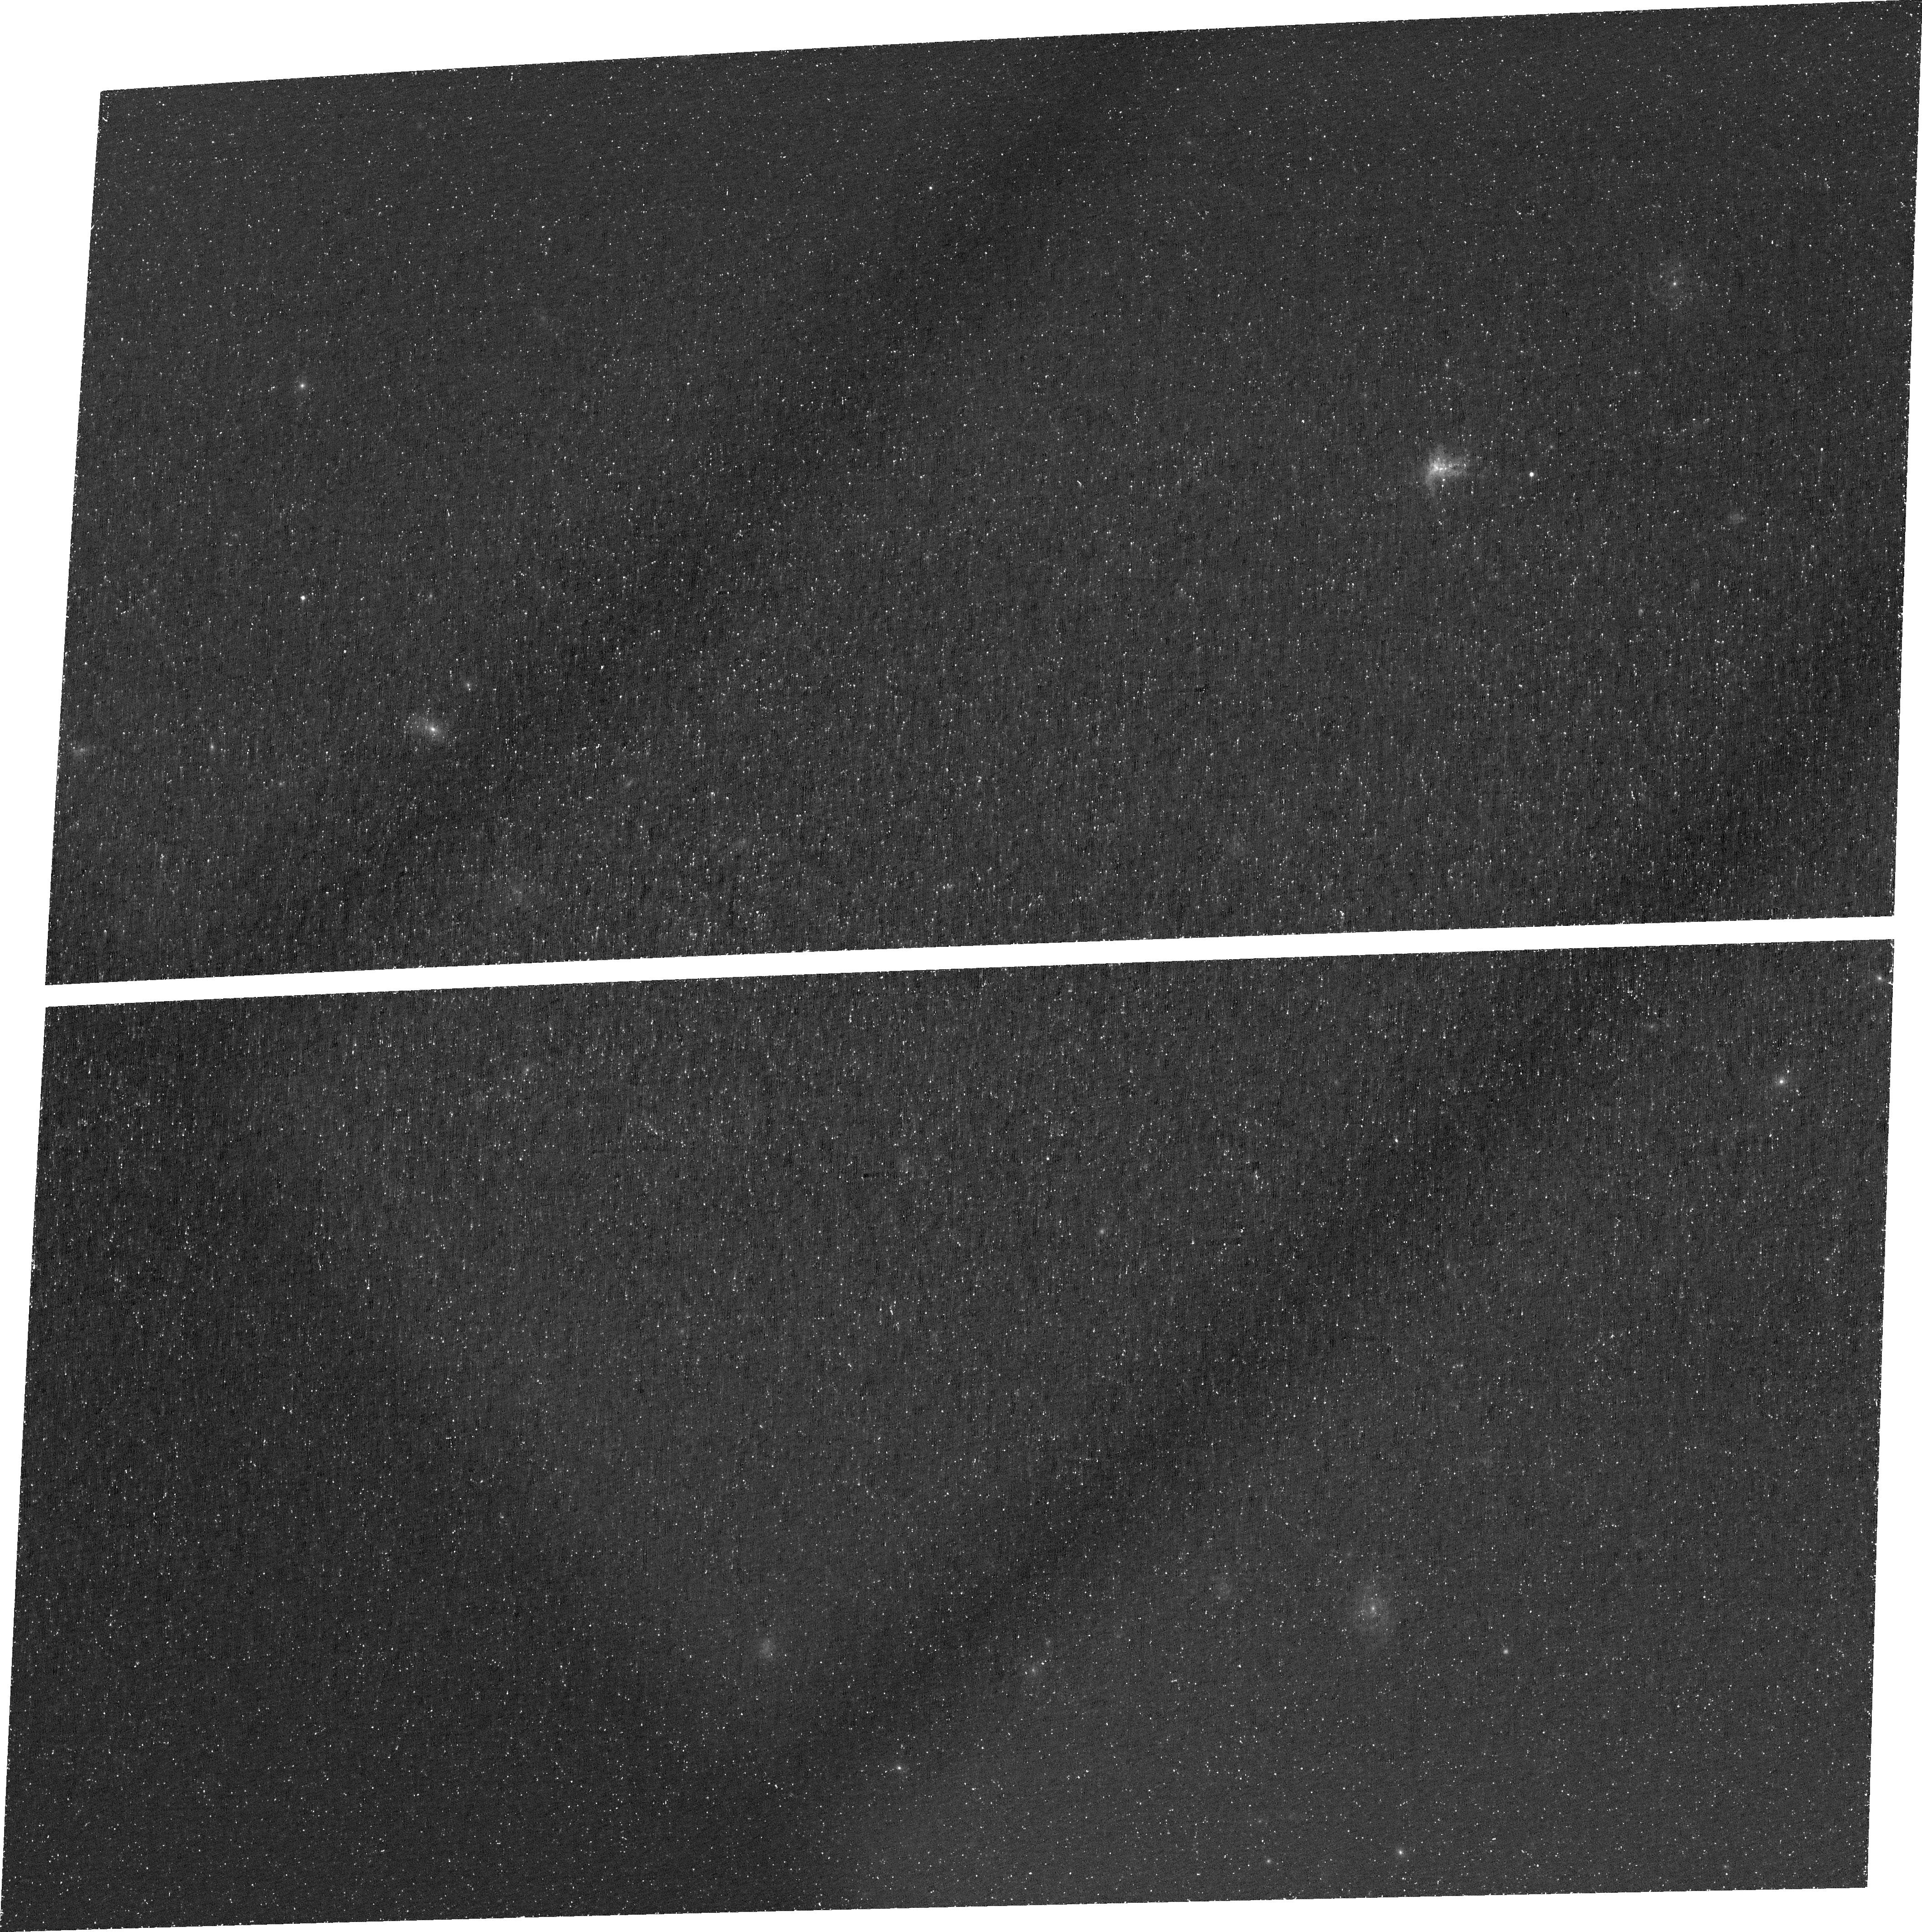
Target: RXJ1532.9+3021
Instrument: ACS/WFC
Filter: FR505N
Exposure: 1.5 h
Observation ID: jej301010

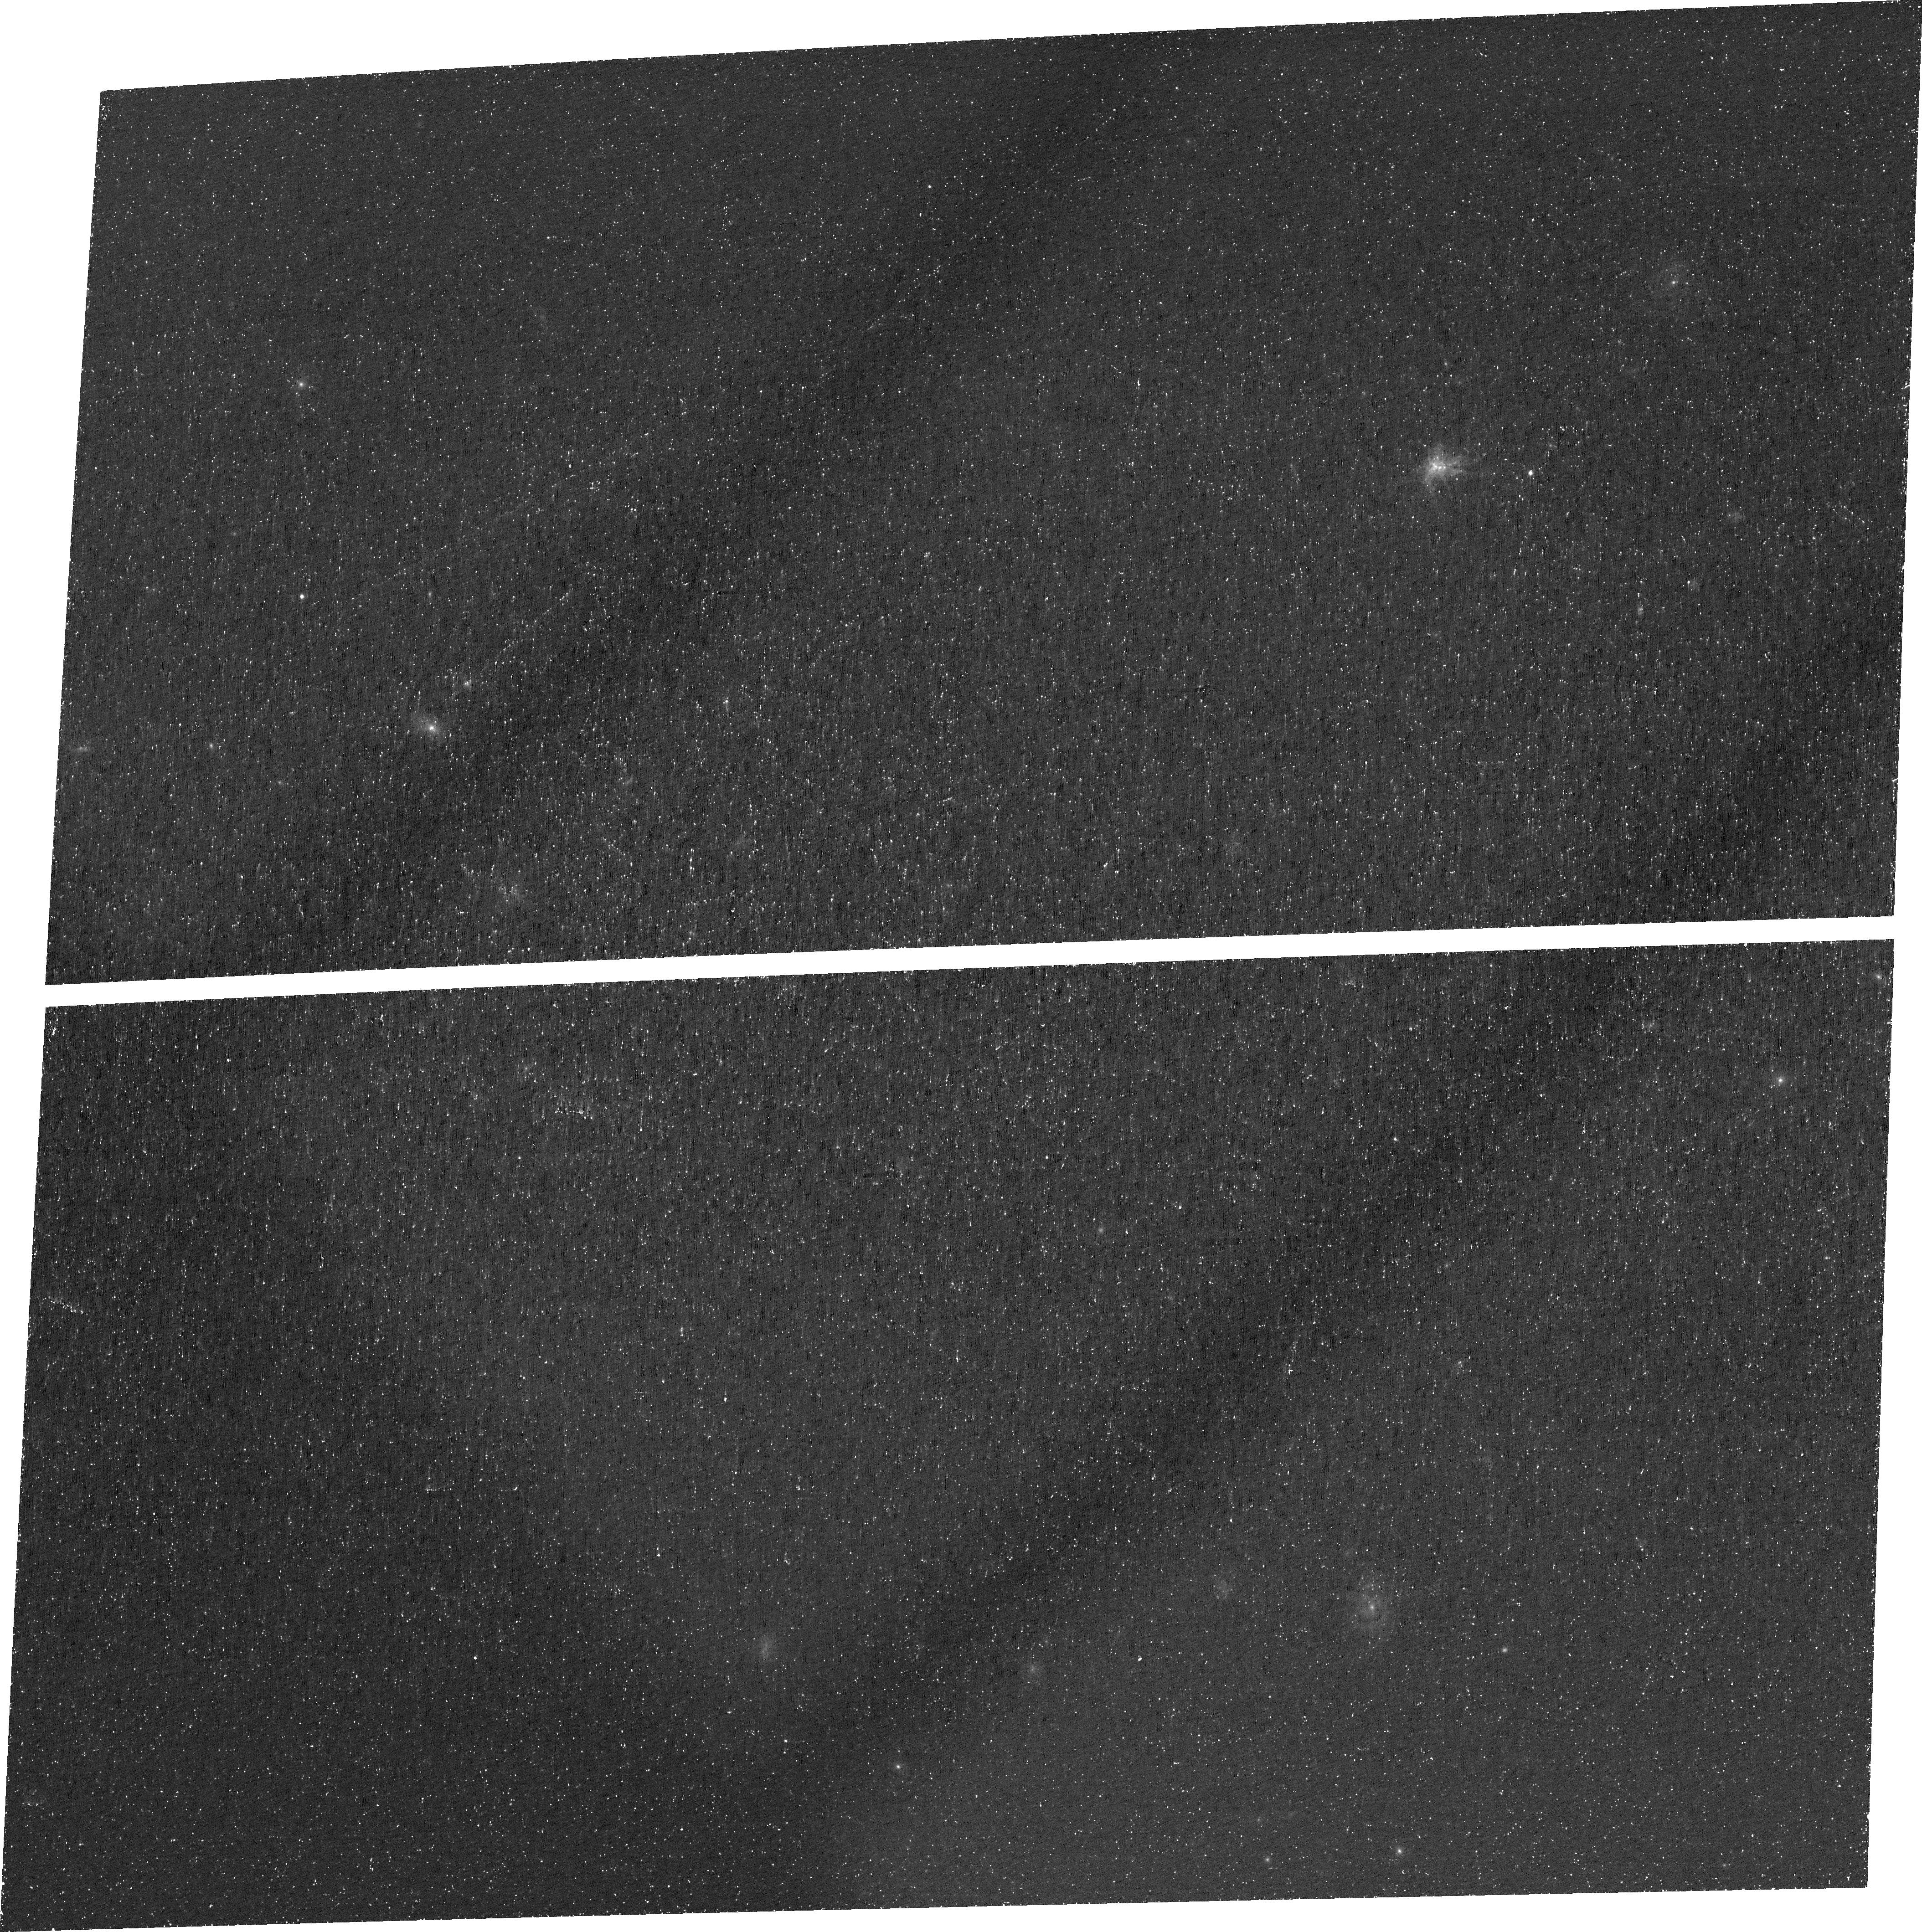
Target: RXJ1532.9+3021
Instrument: ACS/WFC
Filter: FR505N
Exposure: 1.5 h
Observation ID: jej302010

Re-Testing the Limits of AGN Feedback in Central Cluster Galaxies (PI: McDonald, Michael A.)

In the cores of galaxy clusters, the hot intracluster medium should cool rapidly, leading to "cooling flows" of order ~100-1000 Msun/yr. Our current picture is that AGN feedback is responsible for preventing these runaway cooling events, leading to more typical star formation rates of ~1-10 Msun/yr in the centers of relaxed, cool core clusters. However, recent work suggests that feedback may saturate in the most massive clusters, leading to a cooling imbalance in the most extreme systems. In this proposal, we target one of the most star-forming central cluster galaxies in the Universe (with the other 5 having already been observed), which is forming stars at nearly the classical cooling flow prediction. We will obtain narrow-band [O II] imaging using the ACS ramp filter on this cluster, allowing us to probe the development of thermal instabilities as gas condenses out of the hot phase and ultimately forms stars. Combining these data with the larger sample sample of six massive clusters provides an opportunity to test the limits of AGN feedback, where cooling does not appear to be significantly suppressed. Three of these six clusters also harbor central QSOs, allowing us to probe the different effects of mechanical (radio-mode) and radiative (quasar-mode) feedback in the inner regions of clusters. As the six most star-forming central cluster galaxies, these will make stunning and inspiring images and have tremendous legacy value, as recent Chandra+ALMA and future JWST targets. NOTE: This is a reobservation of a failed visit for a larger approved program.